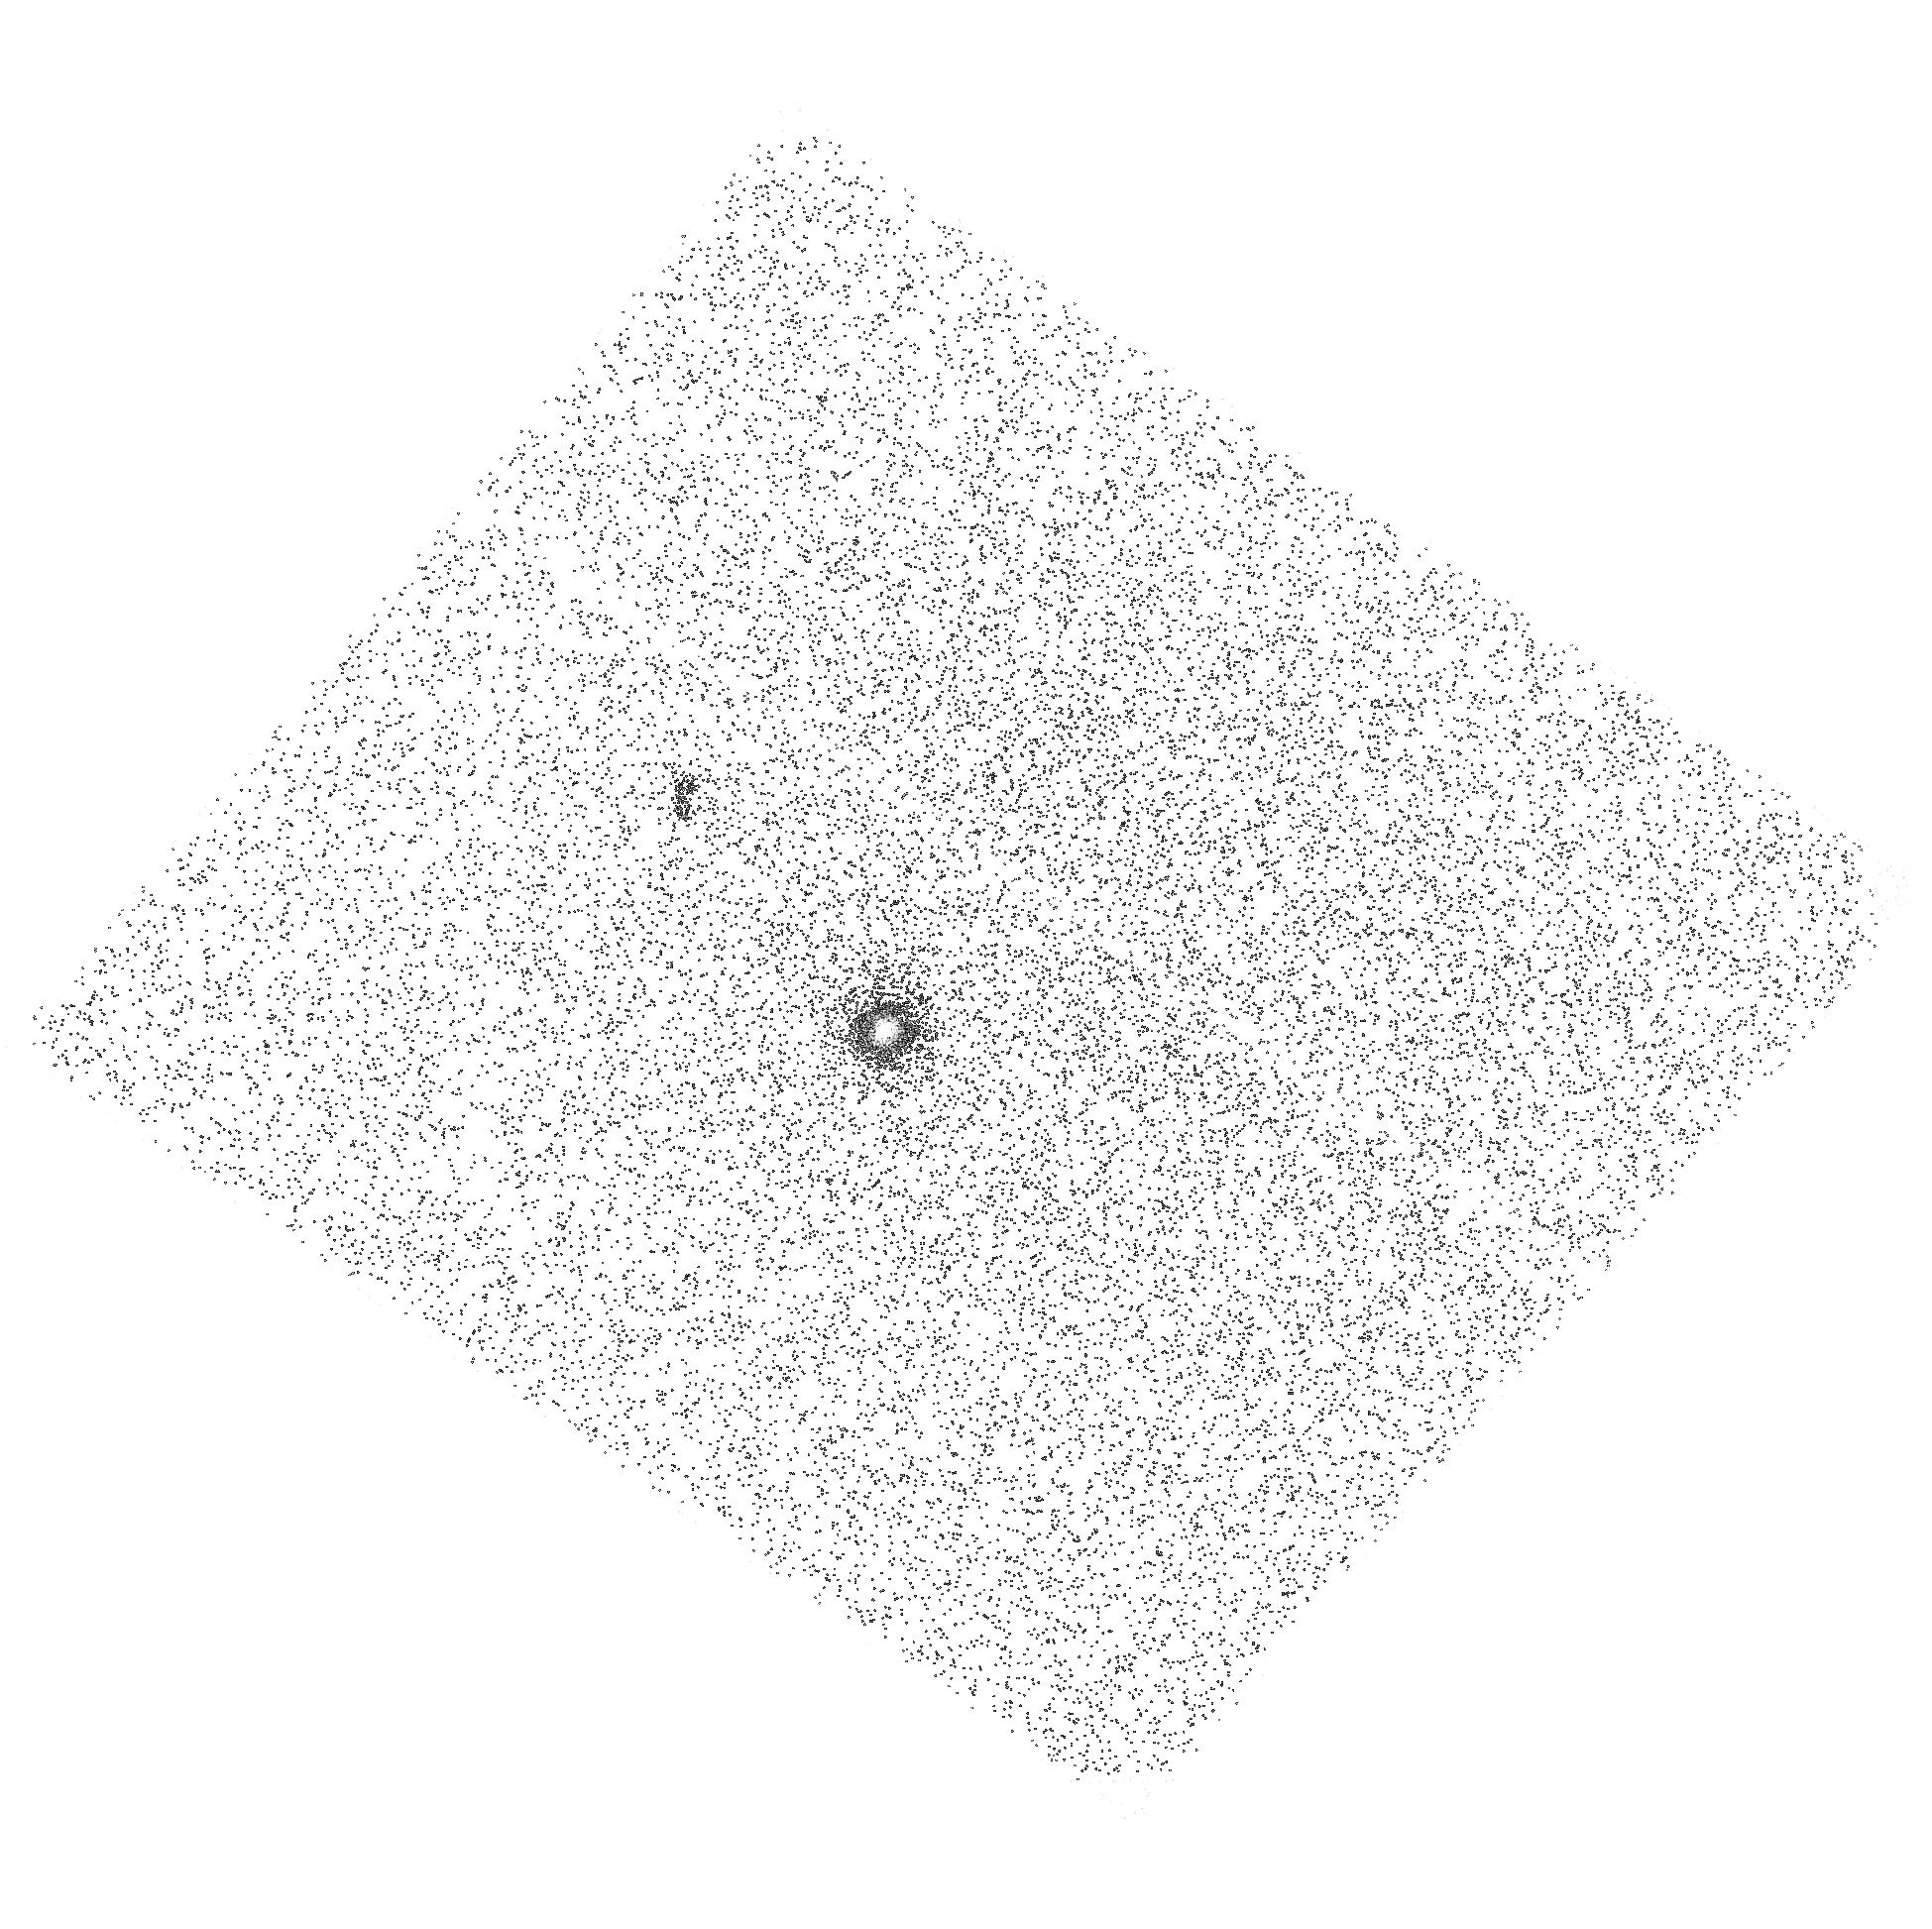
Target: SDSS-J115448.85+244333.0. Instrument: ACS/SBC. Filter: F140LP. Exposure: 23 min. Observation ID: hst_16245_22_acs_sbc_f140lp_jeet22

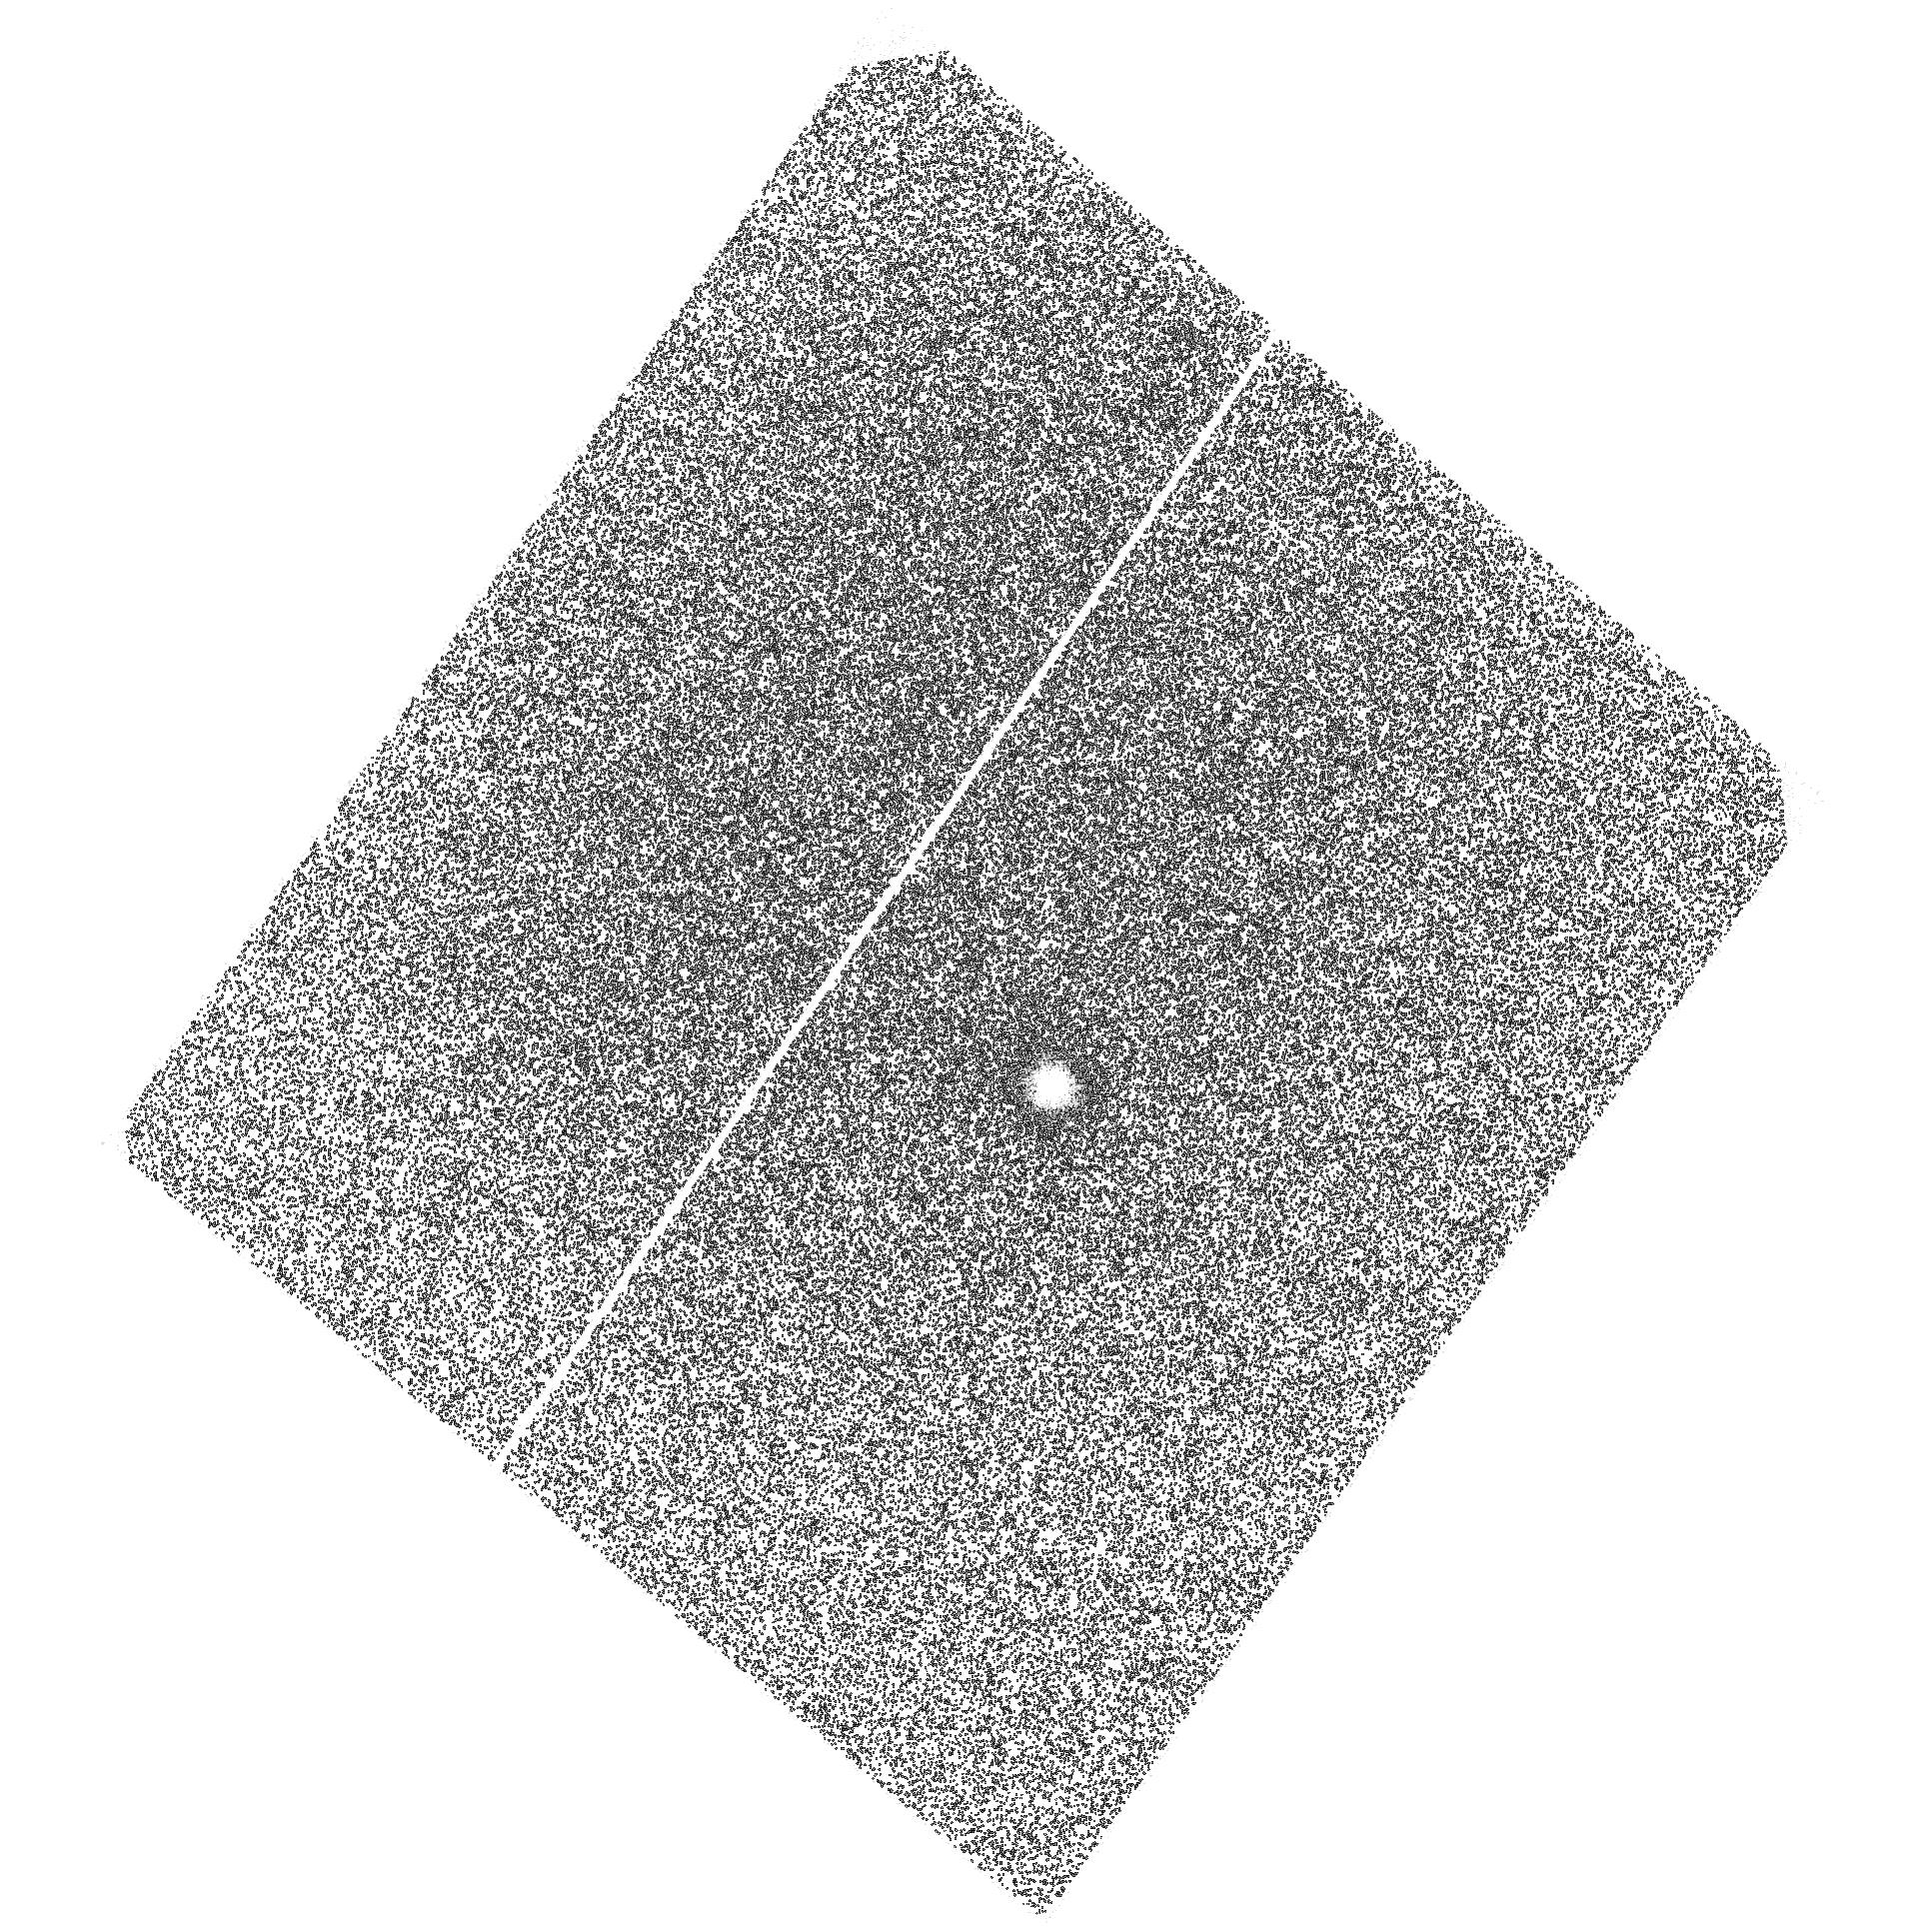
Target: SDSS-J124300.62+464650.5. Instrument: ACS/SBC. Filter: F125LP. Exposure: 41 min. Observation ID: hst_16245_14_acs_sbc_f125lp_jeet14

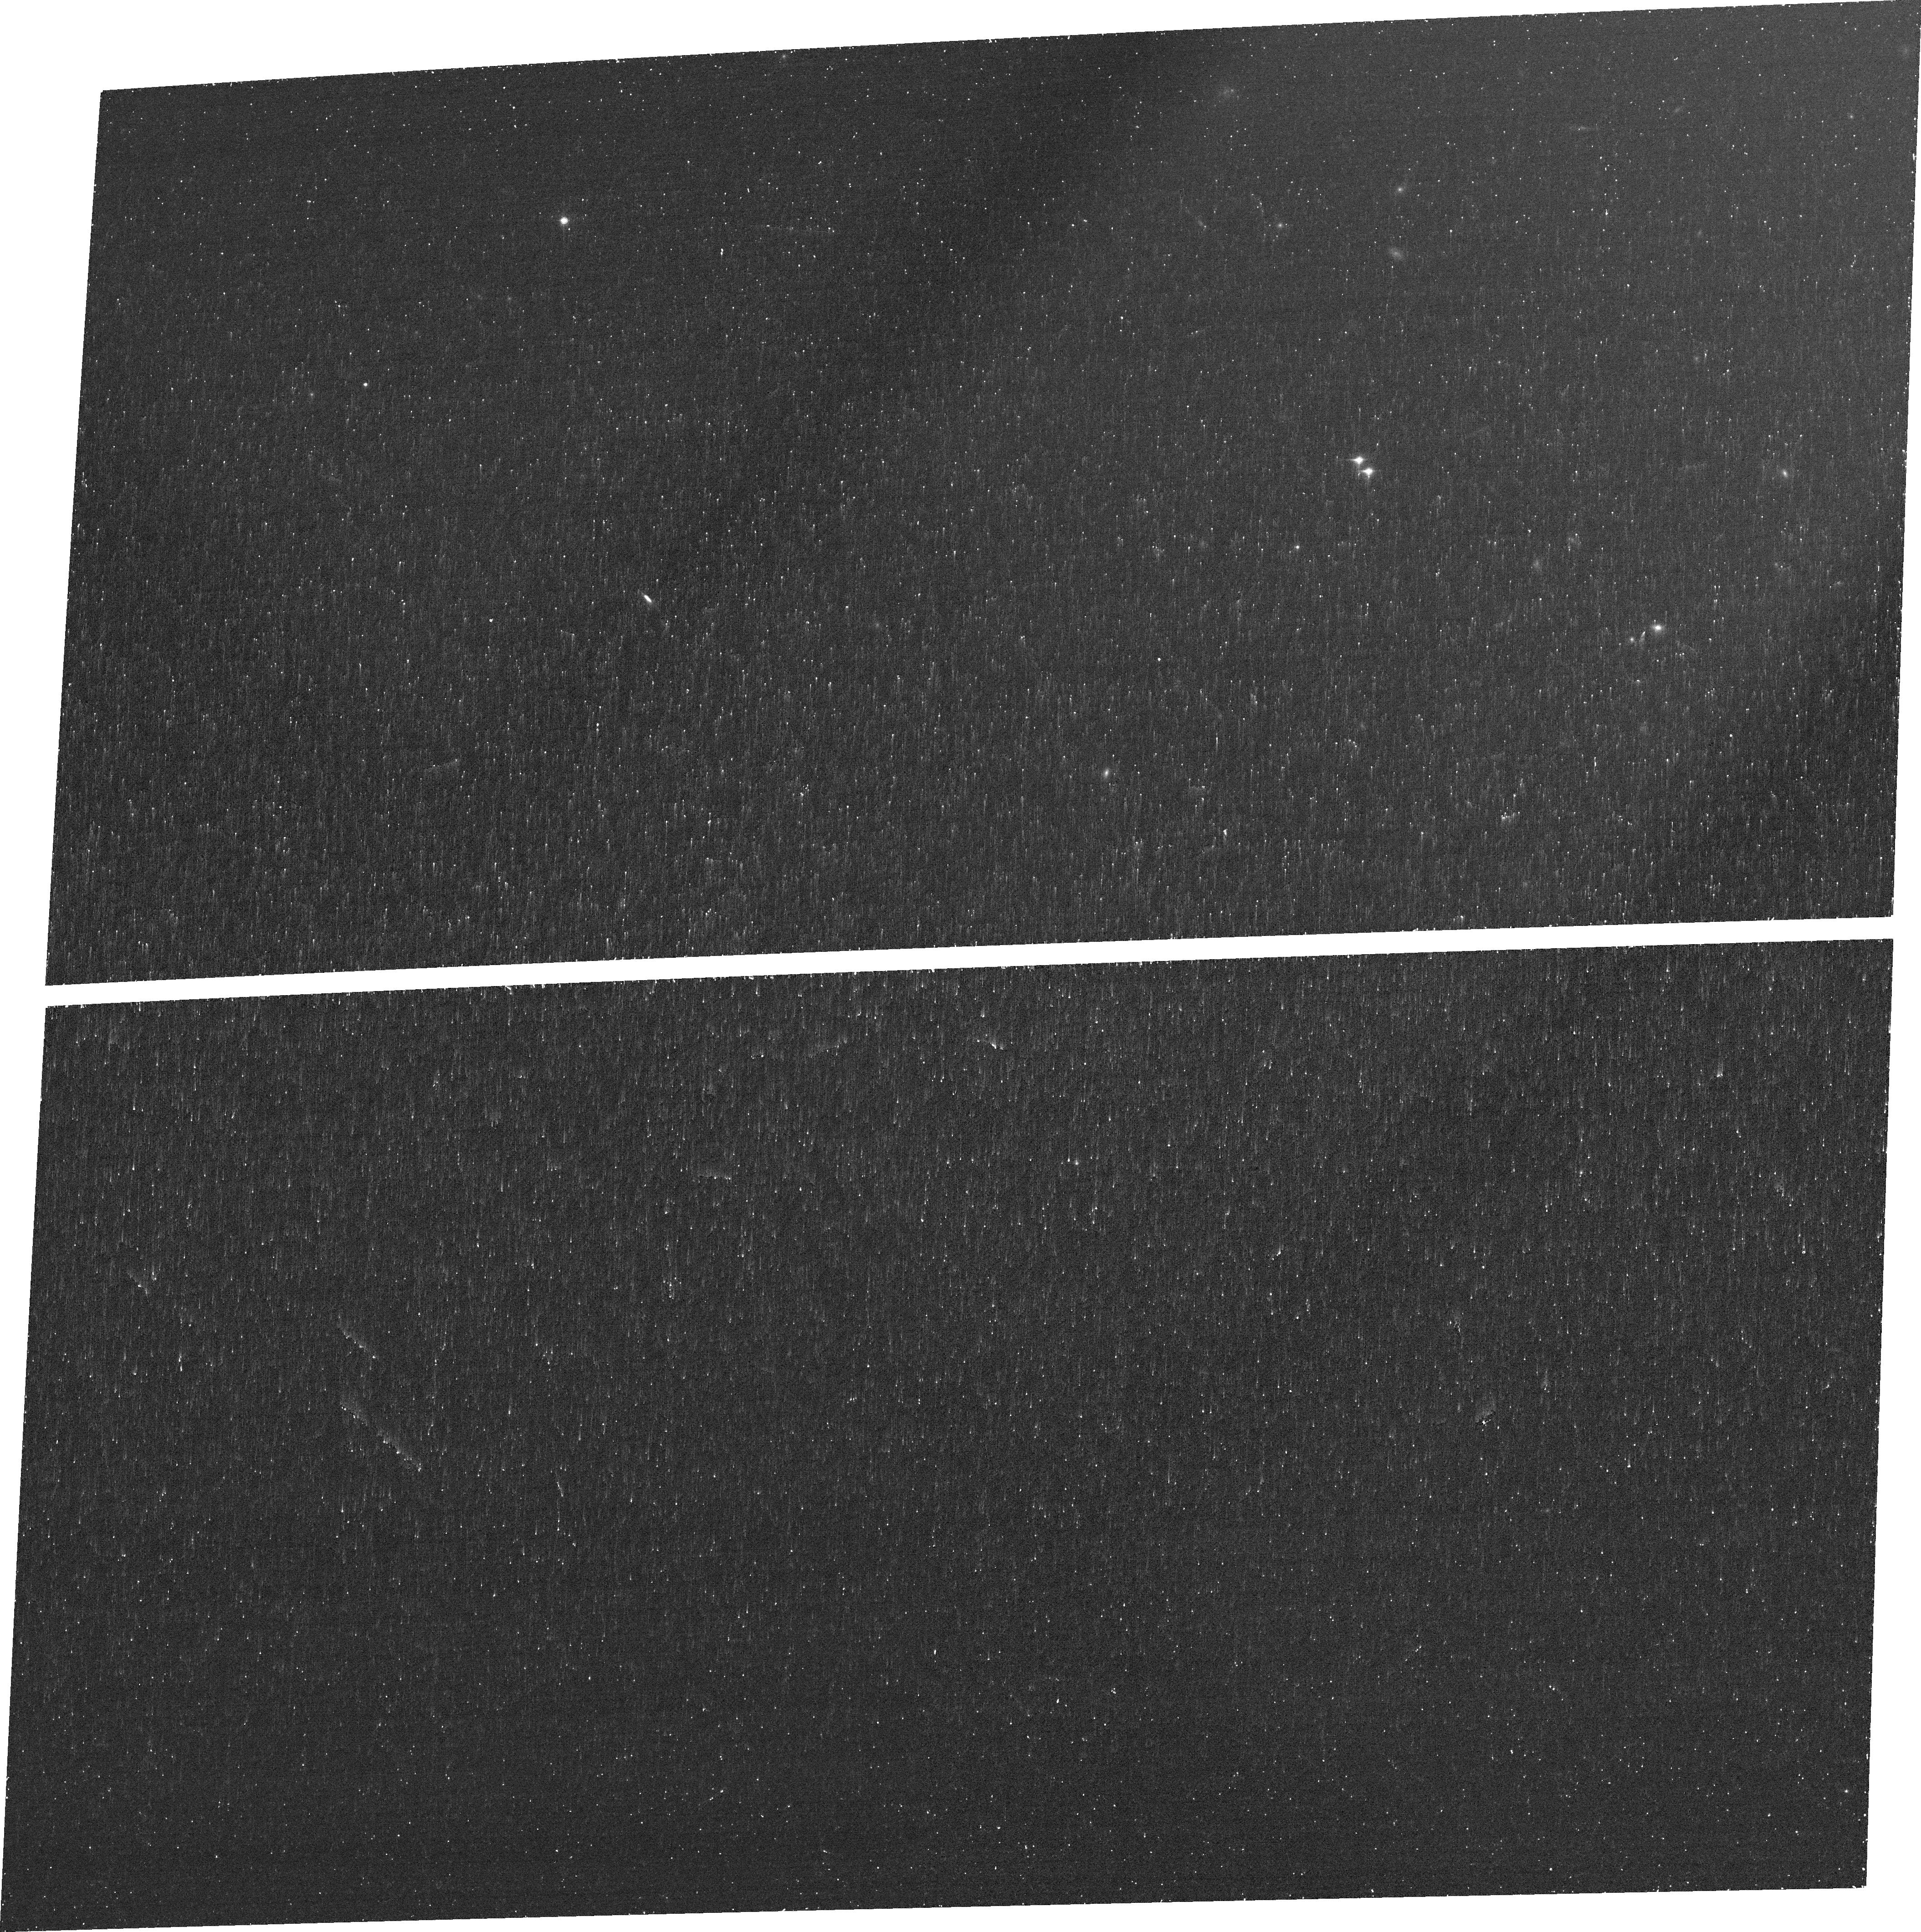
Target: SDSS-J125644.15+450917.1. Instrument: ACS/WFC. Filter: FR853N. Exposure: 24 min. Observation ID: jeet28010

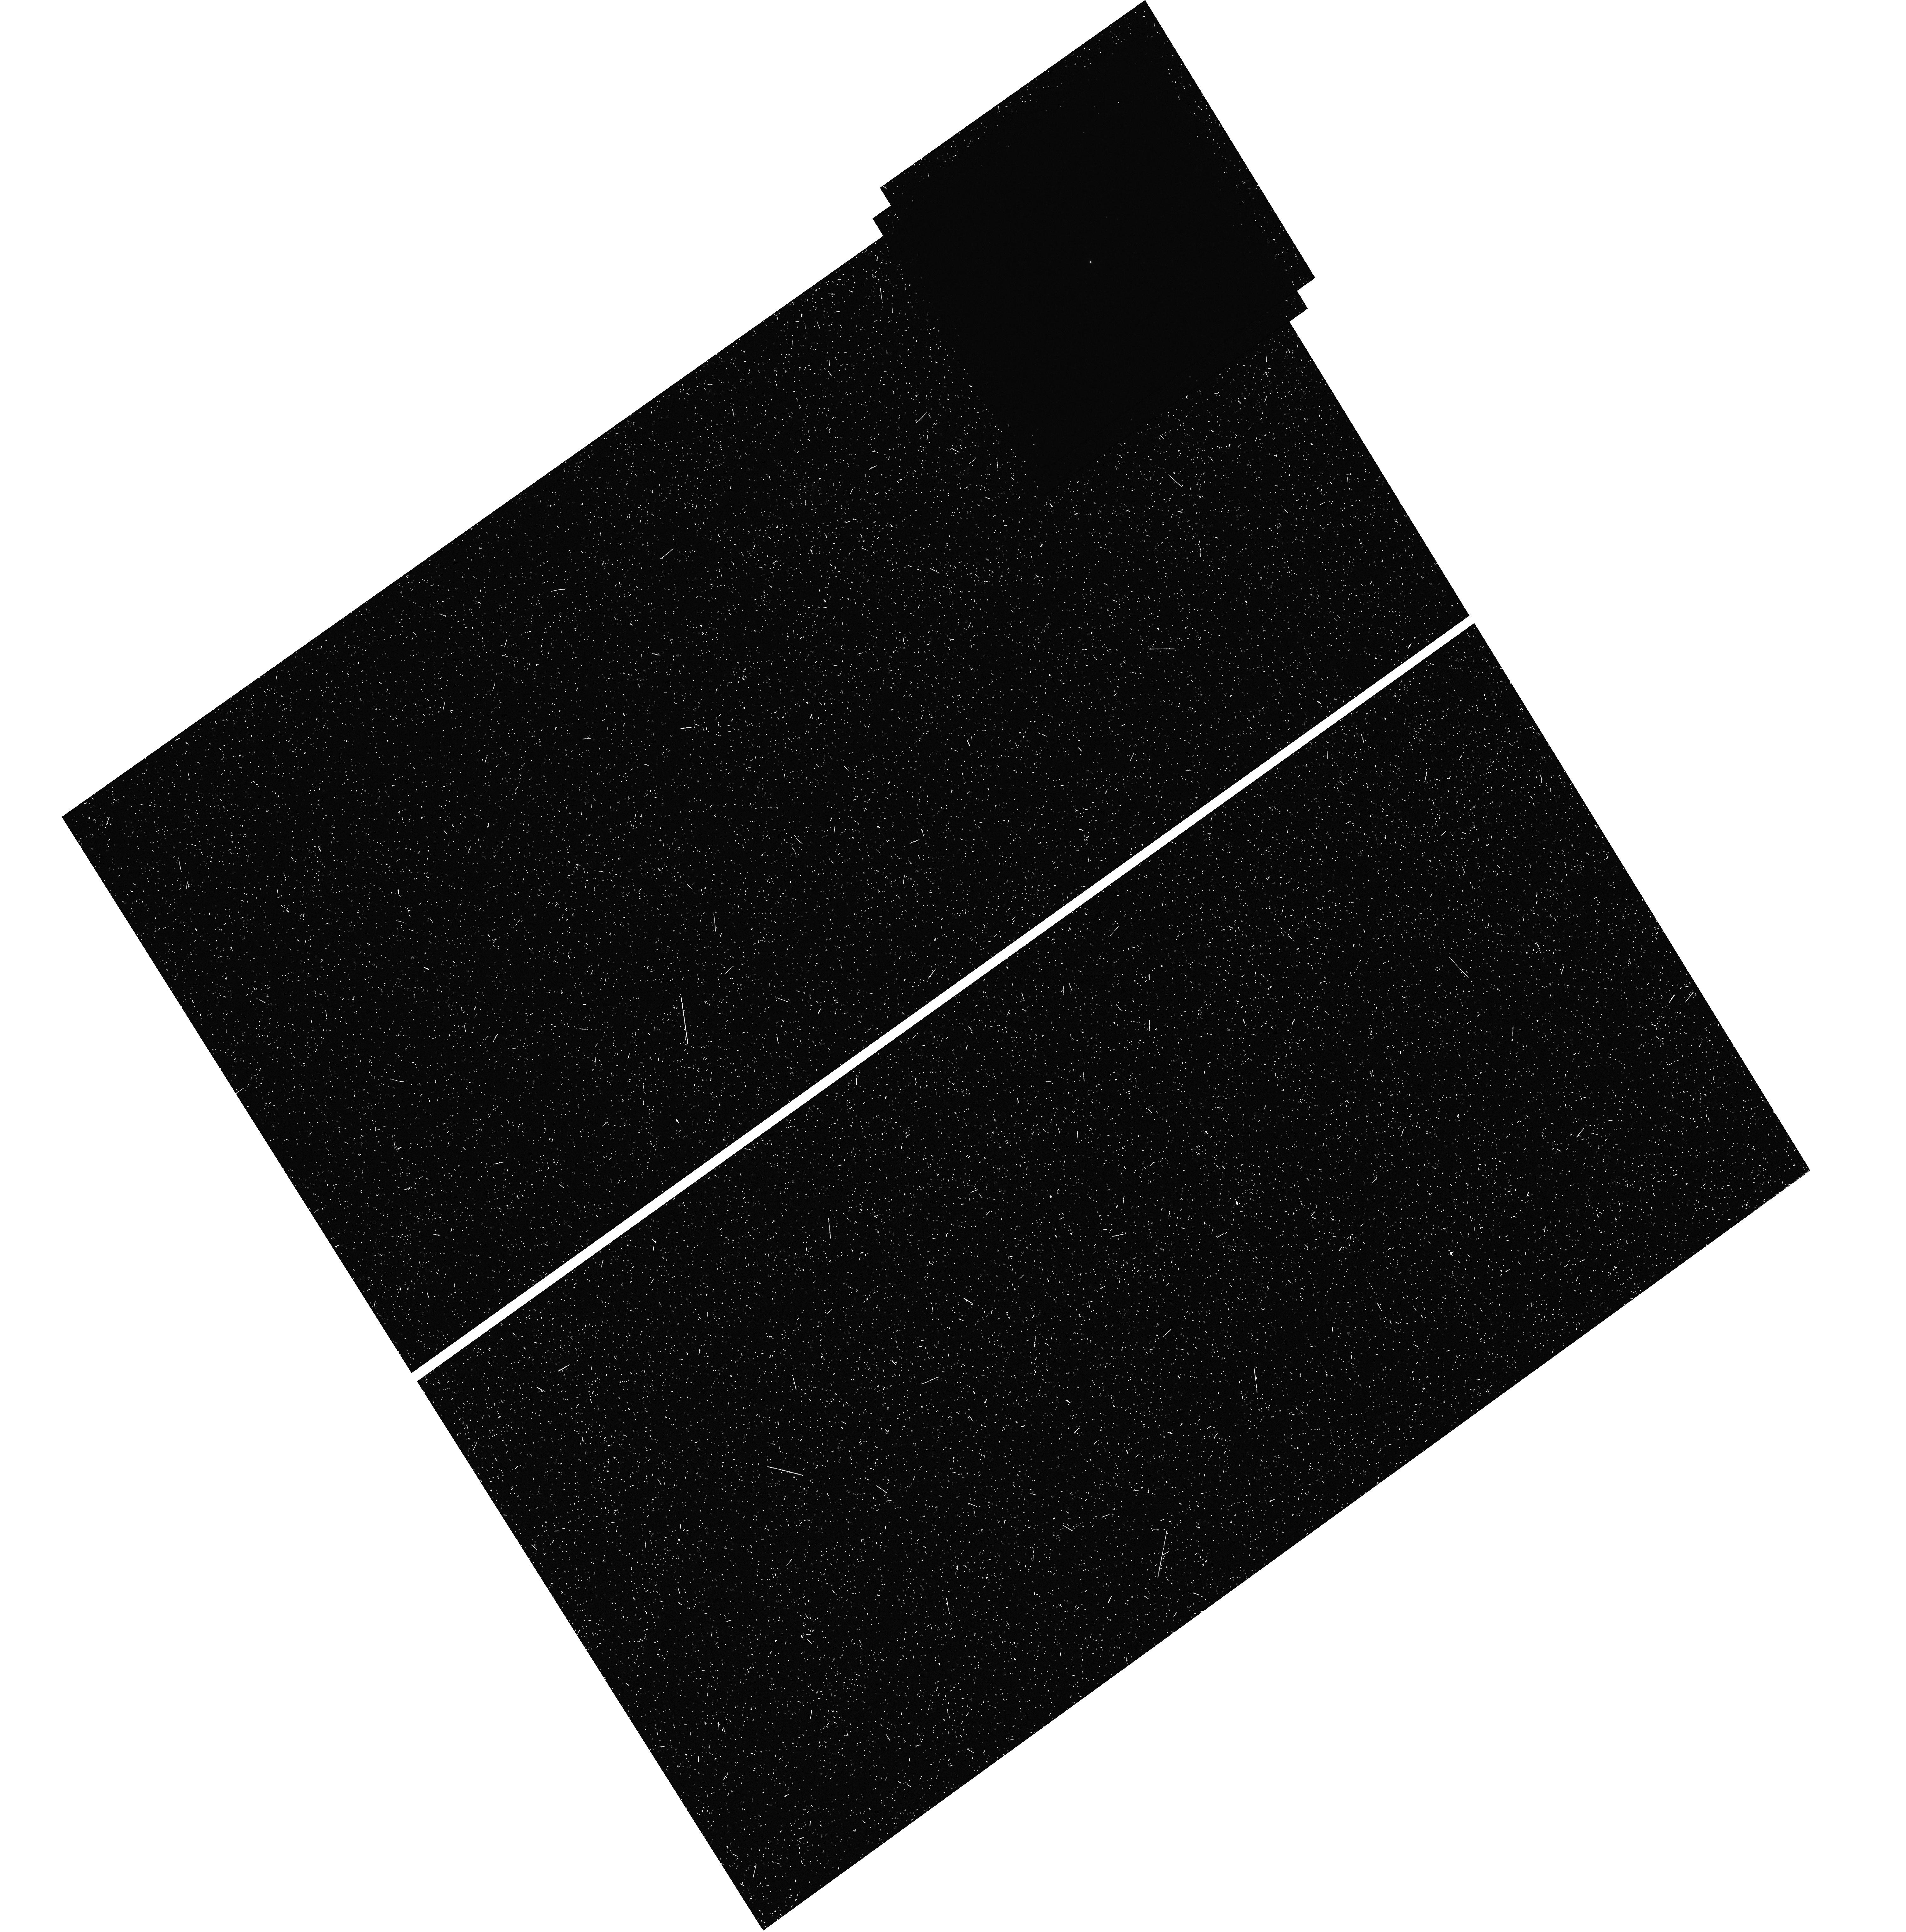
Target: SDSS-J124300.62+464650.5. Instrument: WFC3/UVIS. Filter: F225W. Exposure: 45 min. Observation ID: hst_16245_15_wfc3_uvis_f225w_ieet15

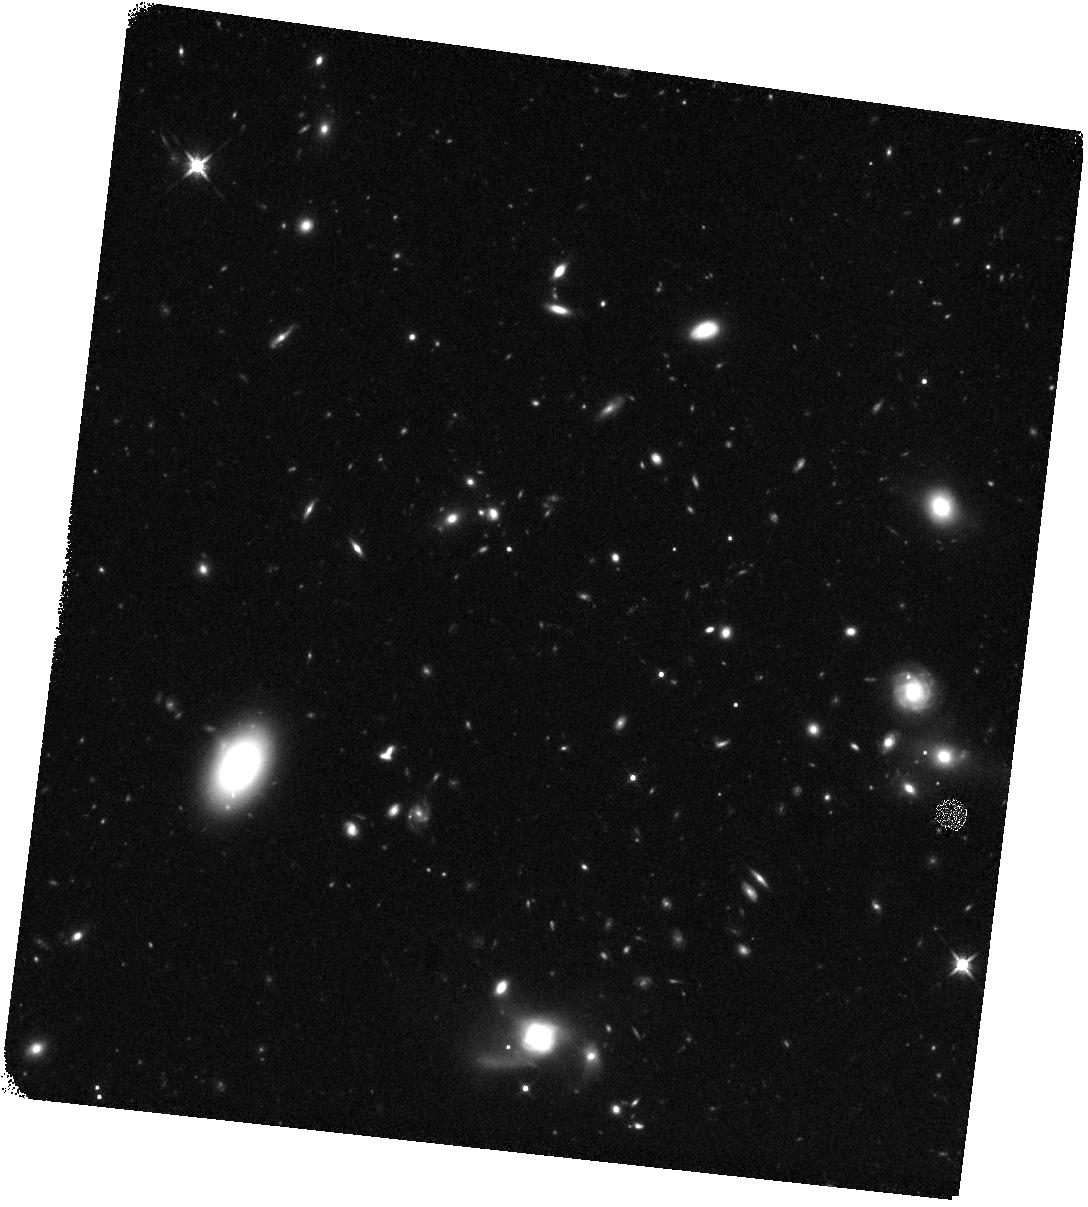
Target: SDSS-J124300.62+464650.5. Instrument: WFC3/IR. Filter: F140W. Exposure: 20 min. Observation ID: hst_16245_16_wfc3_ir_f140w_ieet16

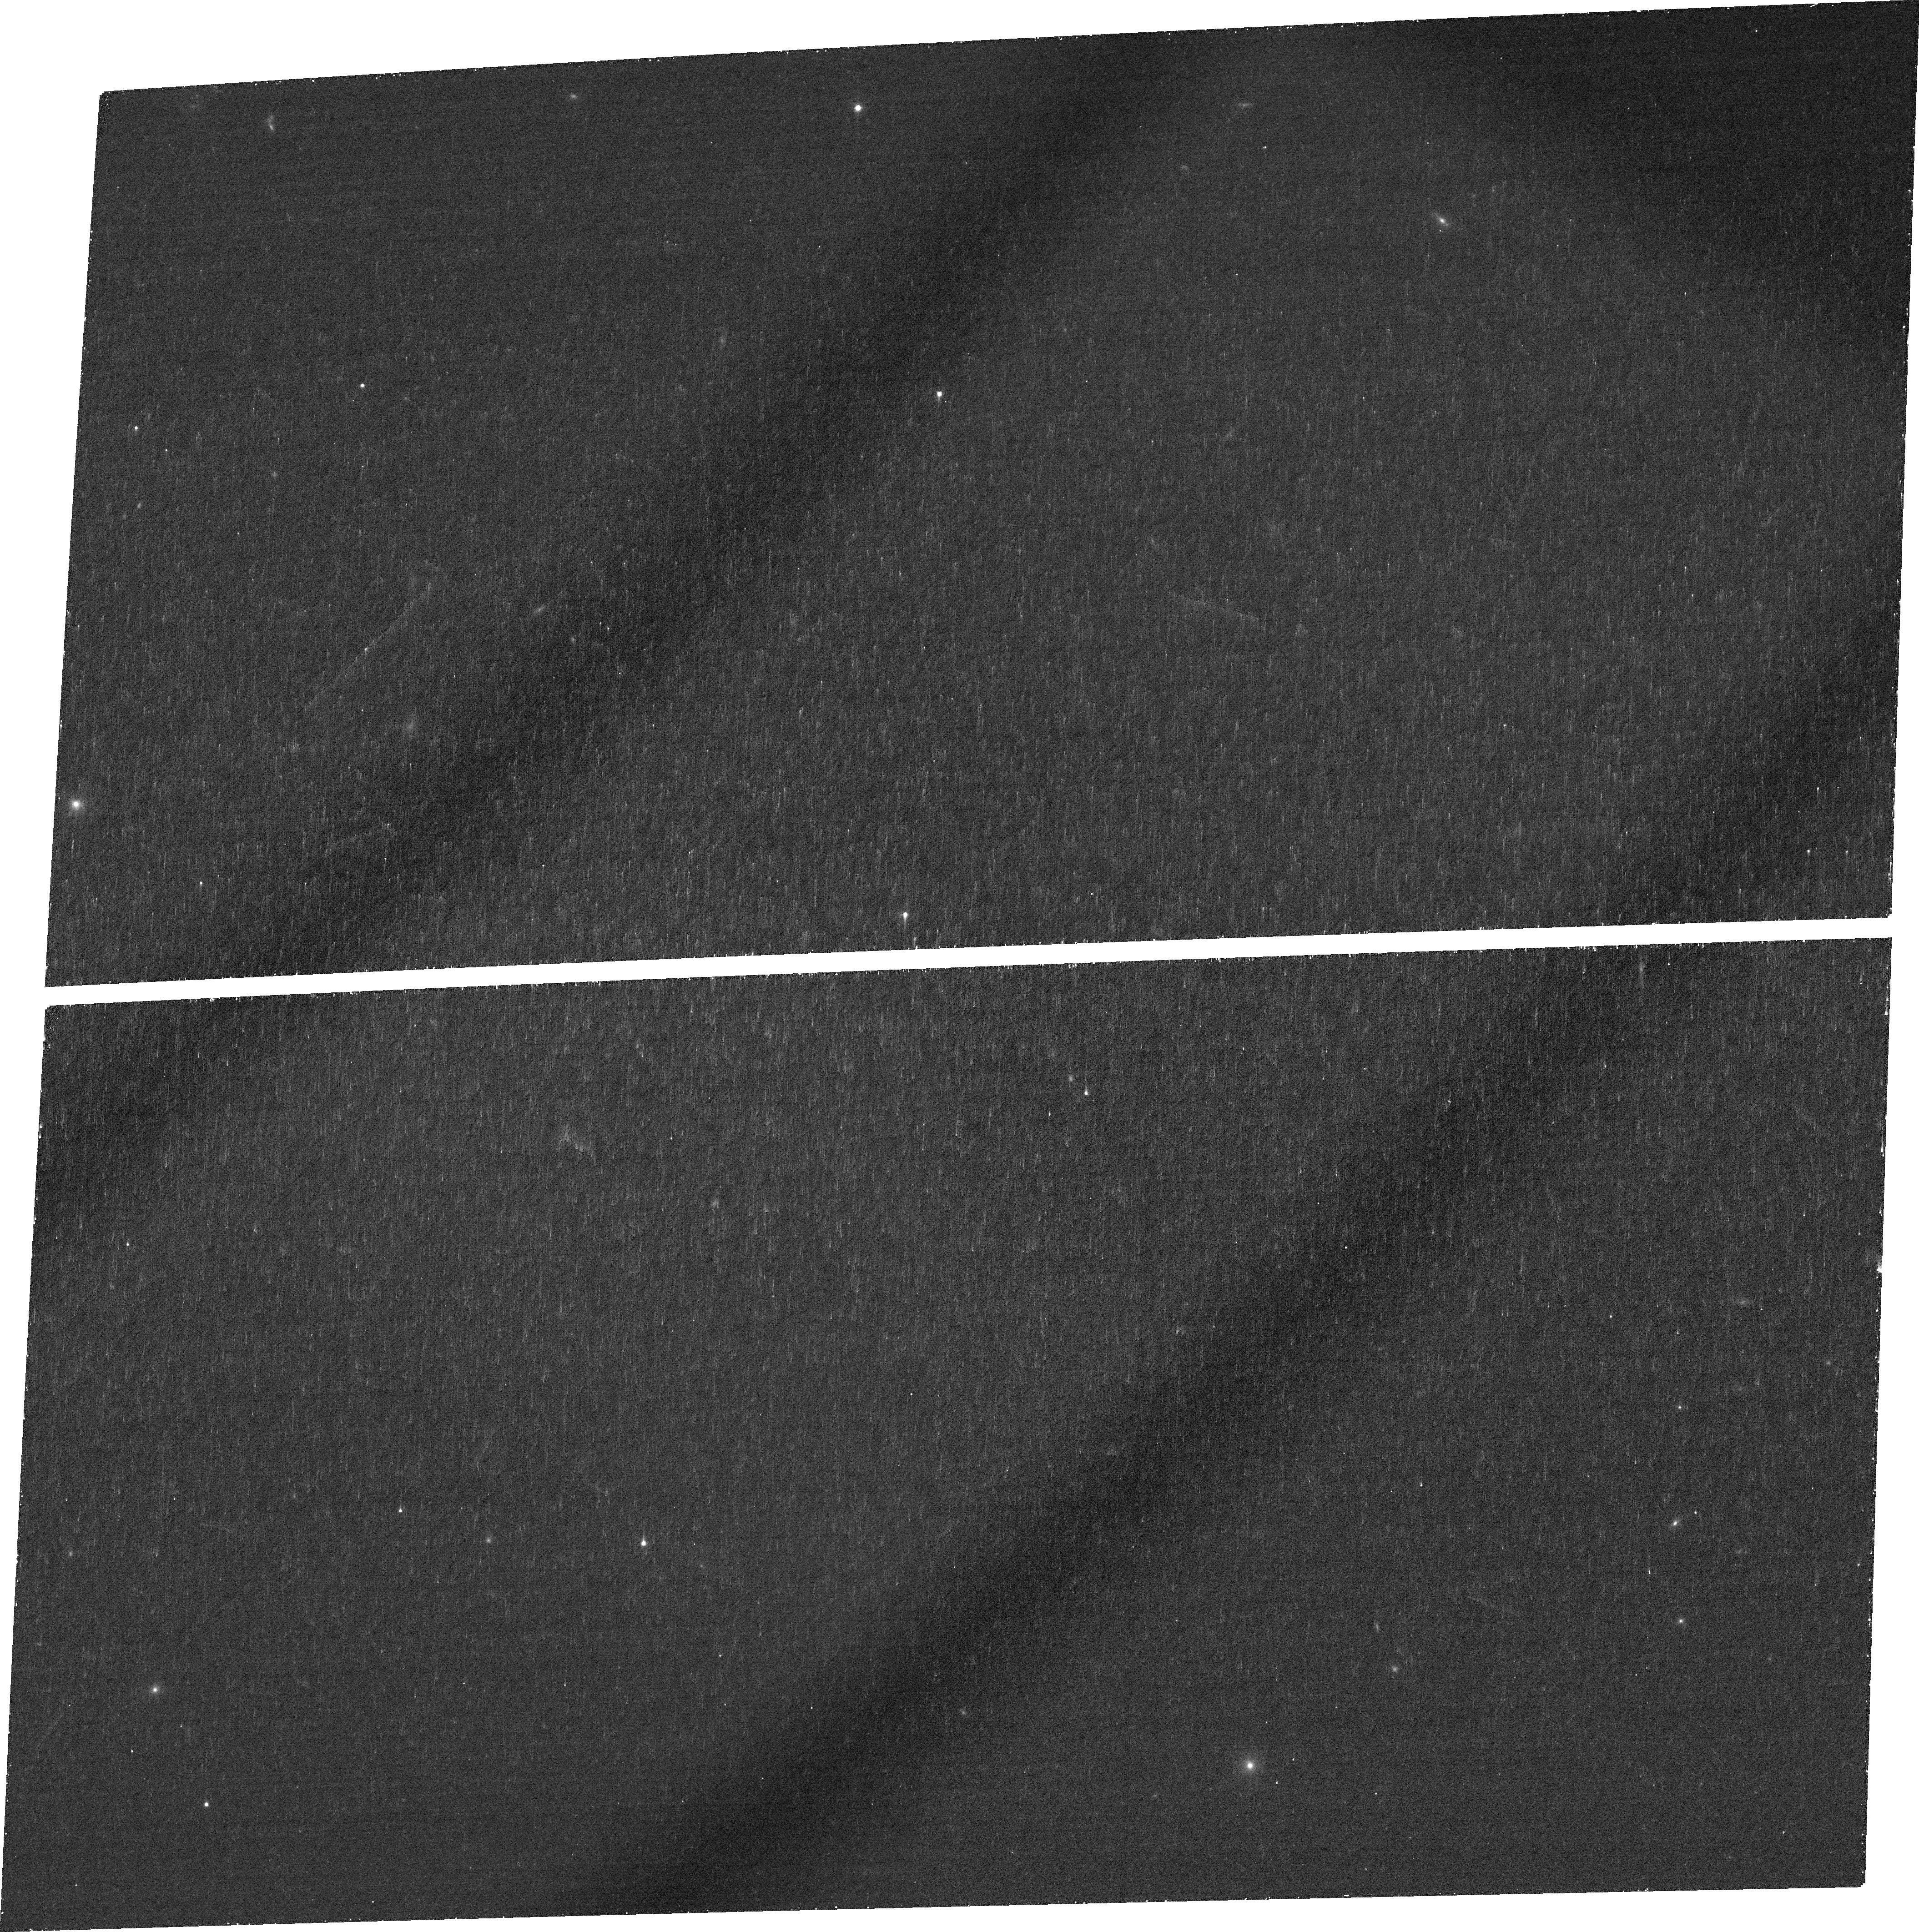
Target: SDSS-J124300.62+464650.5. Instrument: ACS/WFC. Filter: FR716N. Exposure: 39 min. Observation ID: jeeta7010

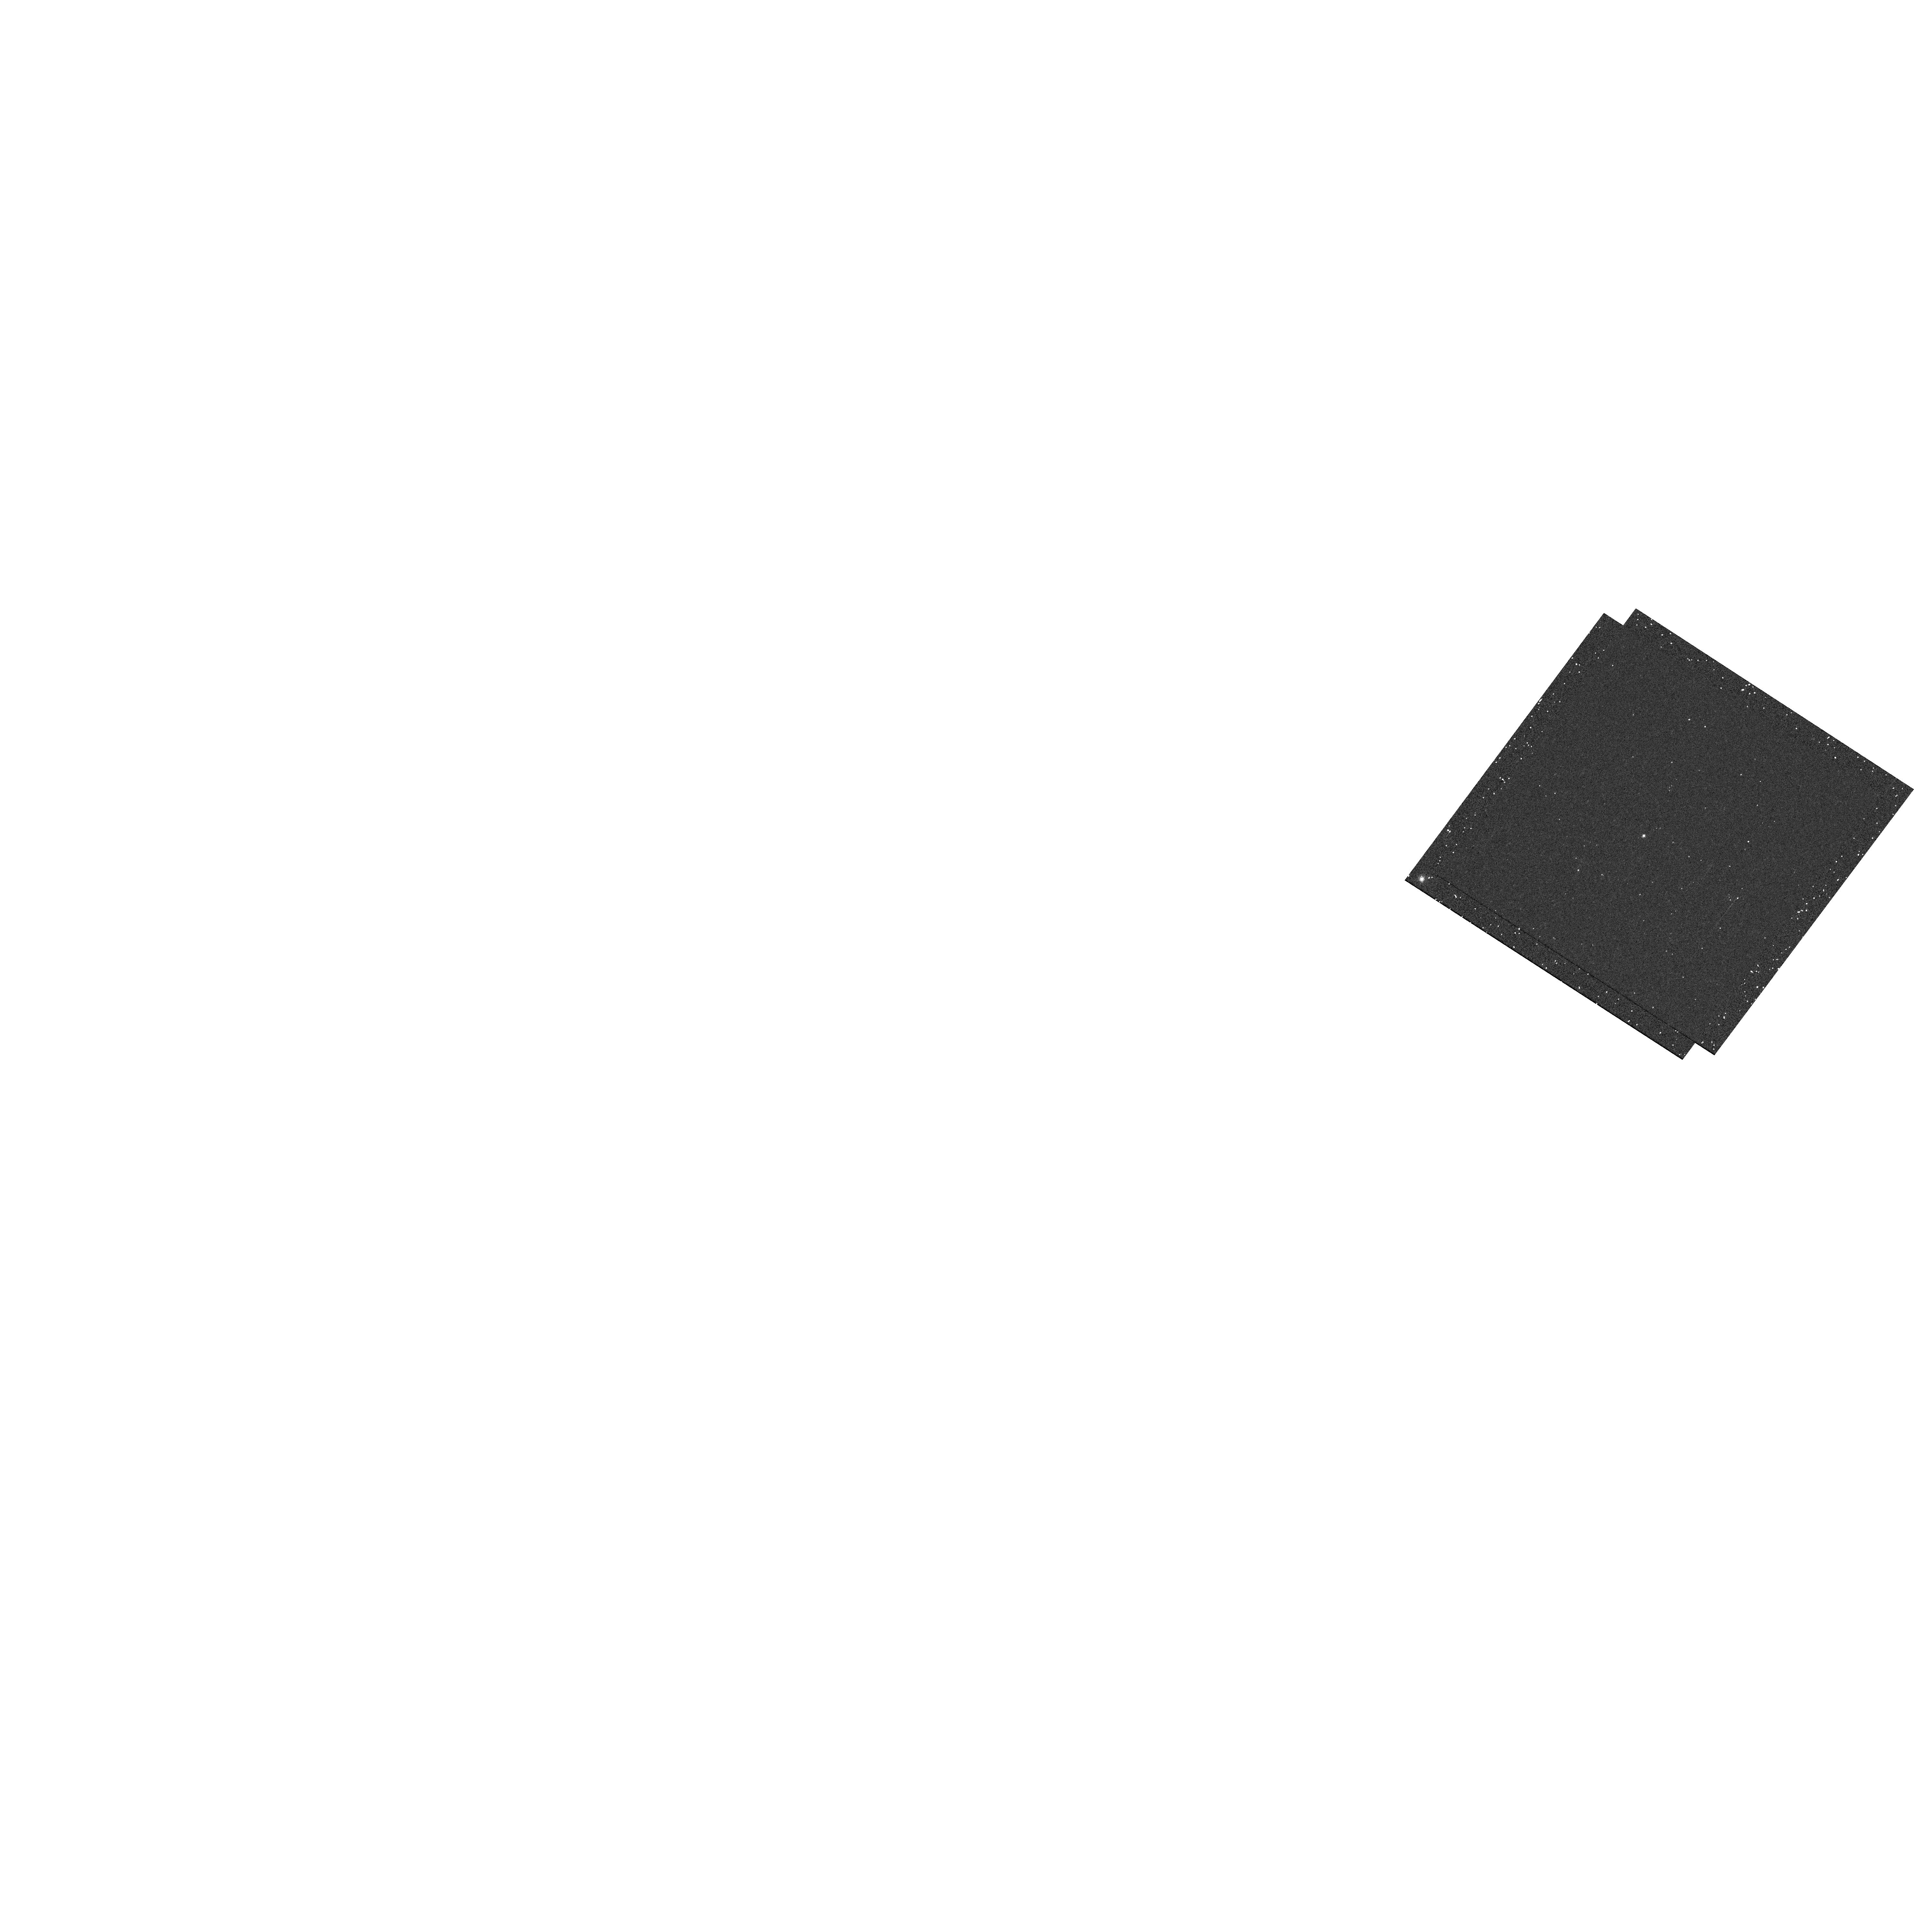
Target: SDSS-J115448.85+244333.0. Instrument: WFC3/UVIS. Filter: F680N. Exposure: 10 min. Observation ID: hst_16245_26_wfc3_uvis_f680n_ieet26

Mapping Lyman alpha and ionization in the leakiest galaxies (PI: Oestlin, Goeran)

Understanding cosmic reionization, and how galaxies contributed to it, is a very active field in extragalactic research. Since directly detecting the ionizing Lyman continuum (LyC) from galaxies in the epoch of reionization (EoR) is impossible, much attention has been given to the study of the conditions for LyC escape in low redshift (z) analogs with properties akin to those expected for galaxies in the EoR. Recently many LyC leaking galaxies have been identified in the low-z universe with HST/COS, and the strategy of selecting emission line galaxies with high ionization, as revealed by their [OIII]/[OII] ratios, has been particularly successful. The Lyman alpha (Lya) emission line from hydrogen is another vital probe of the high-z universe and is extensively used to find galaxies and determine their redshifts. Being a resonant line, the observability of Lya is very sensitive to the amount of neutral hydrogen in the interstellar medium (ISM) and it has been found that Lya emission is often dominated by large halos, likely formed by resonant scattering. Here we propose an imaging study of the Lya and ionized gas emission in three low-z galaxies with the highest (38-72%) known LyC escape fractions. We will investigate the existence of Lya halos, and map the ionization structure of the ISM, to investigate conditions for LyC escape and how isotropic it is. In addition, for the source with highest escape fraction, its slightly higher redshift makes direct imaging of the LyC feasible. This rare opportunity means that the spatial distribution of the ionizing radiation and its escape fraction can be mapped and related to the local ionization level and dust content.